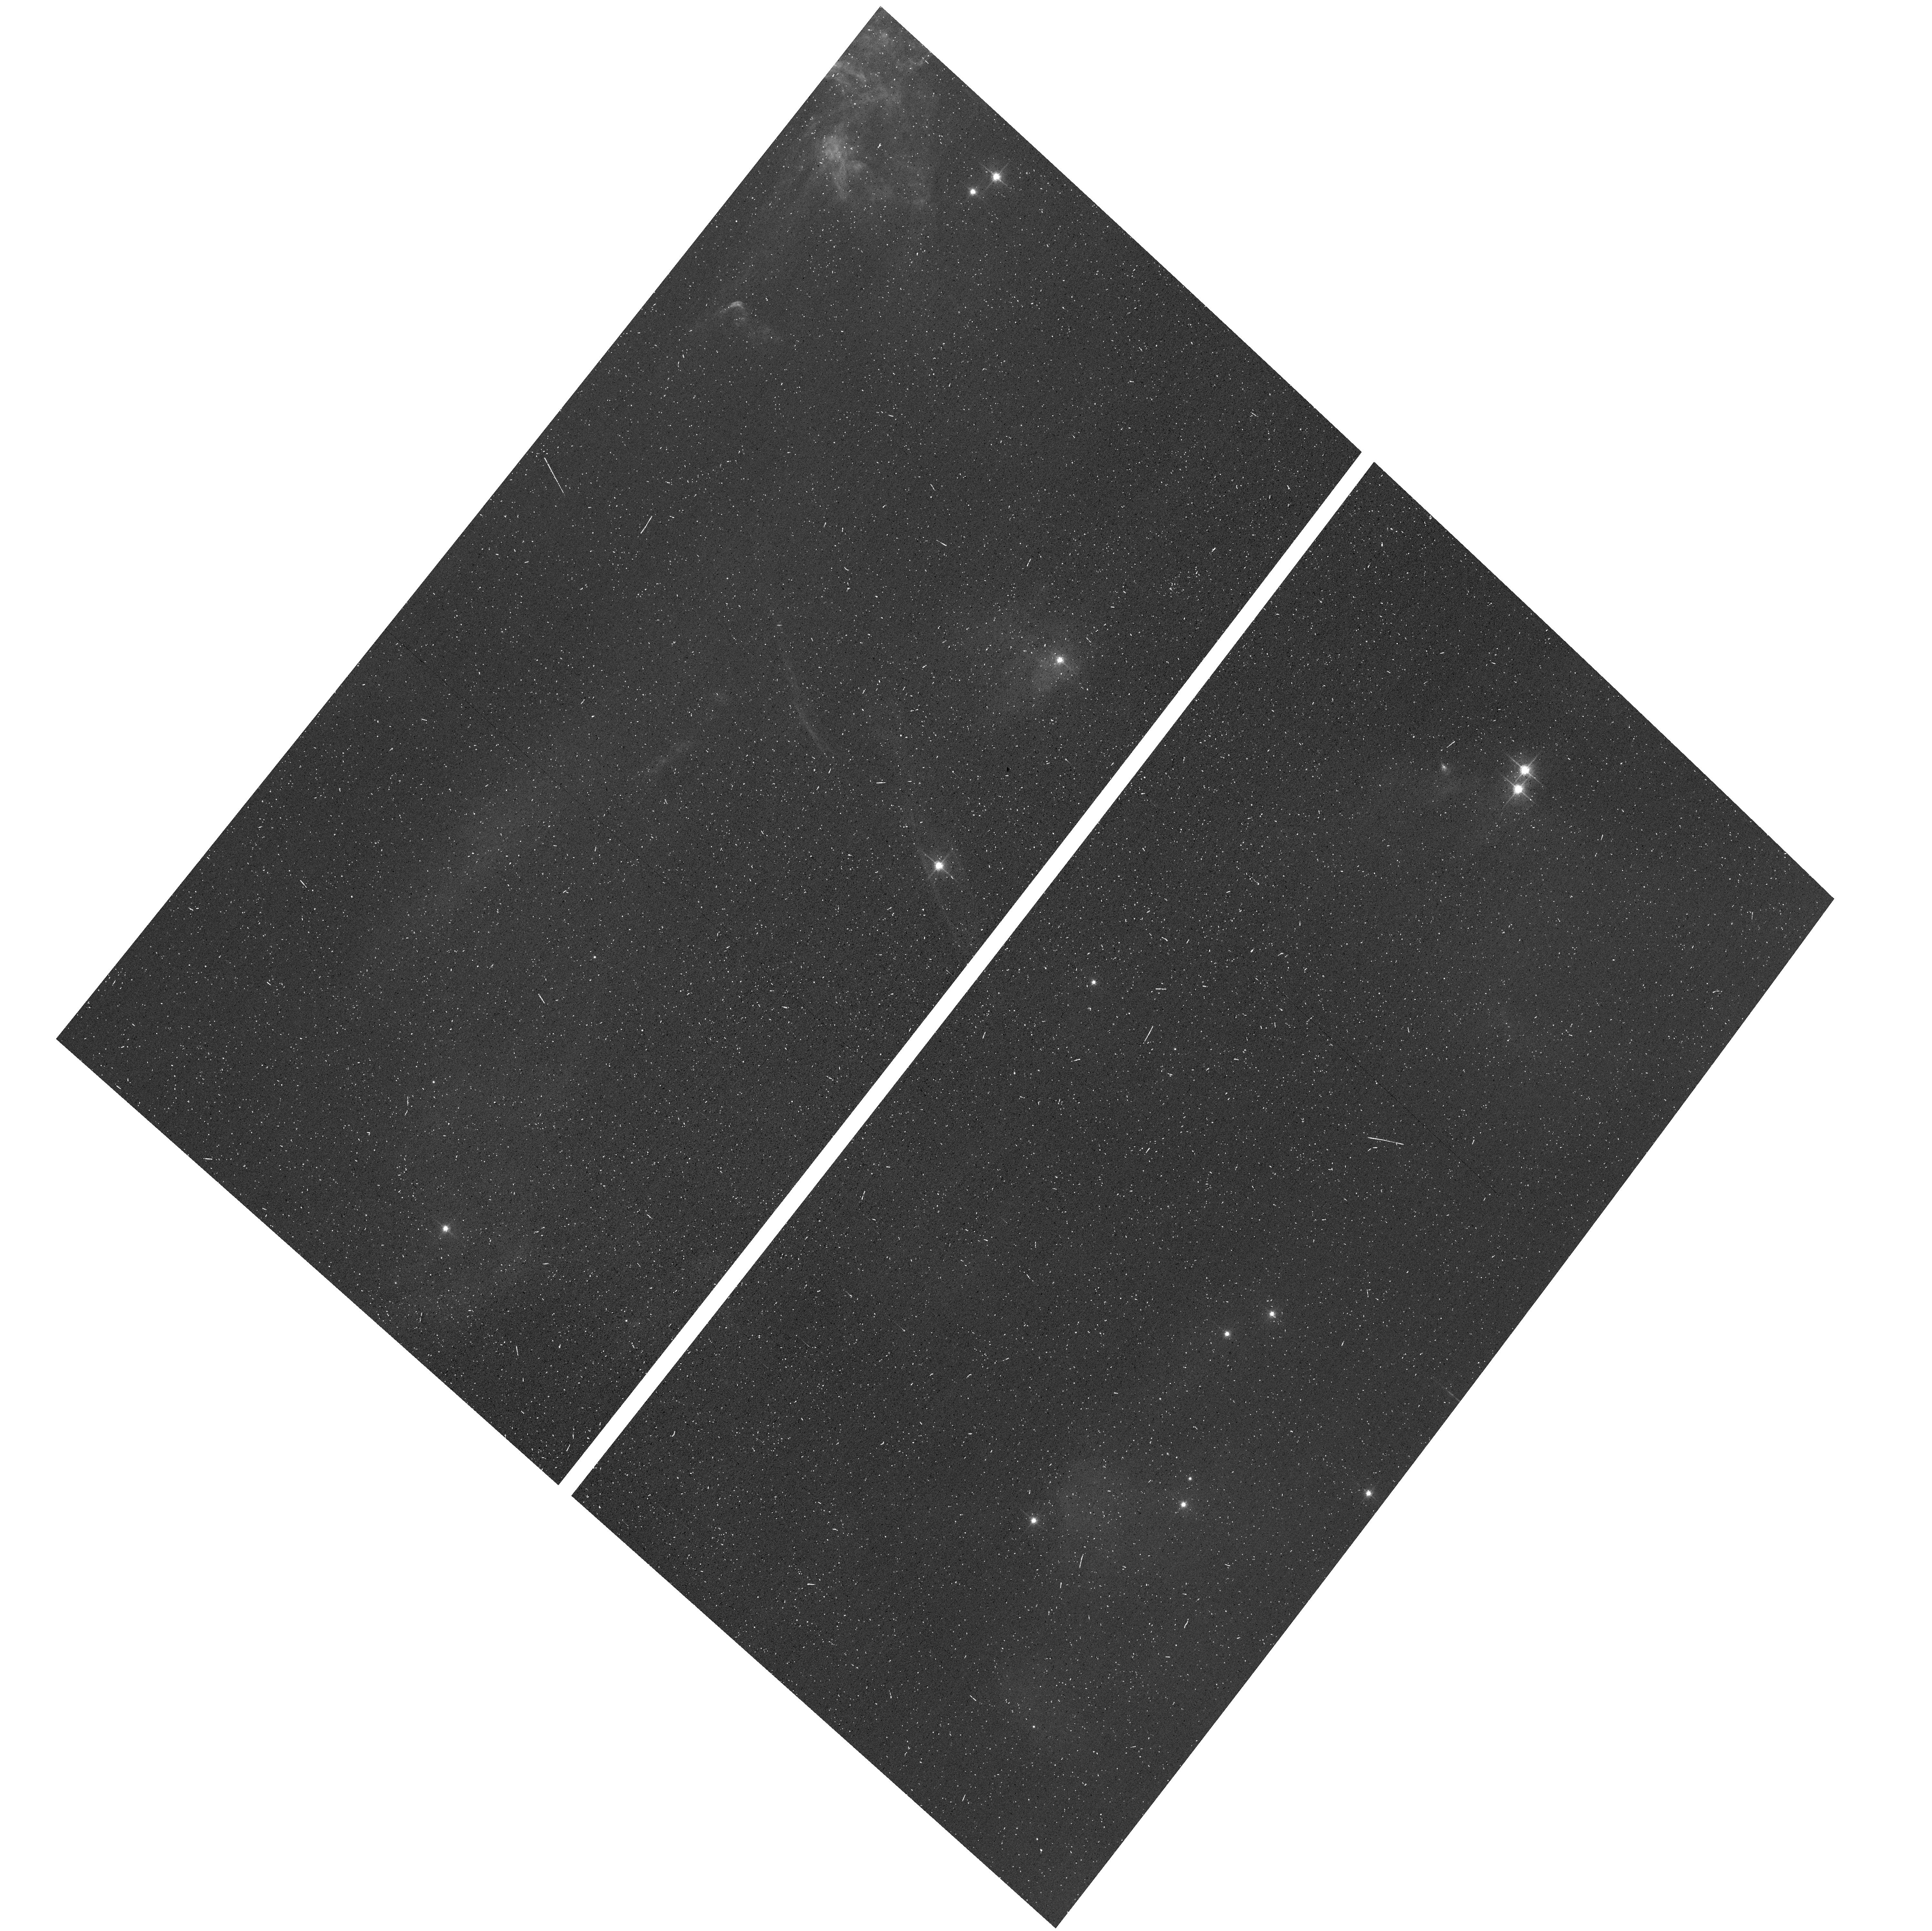
Target: NGC-1333
Instrument: ACS/WFC
Filter: F606W
Exposure: 8 min
Observation ID: hst_17141_03_acs_wfc_f606w_jf0q03

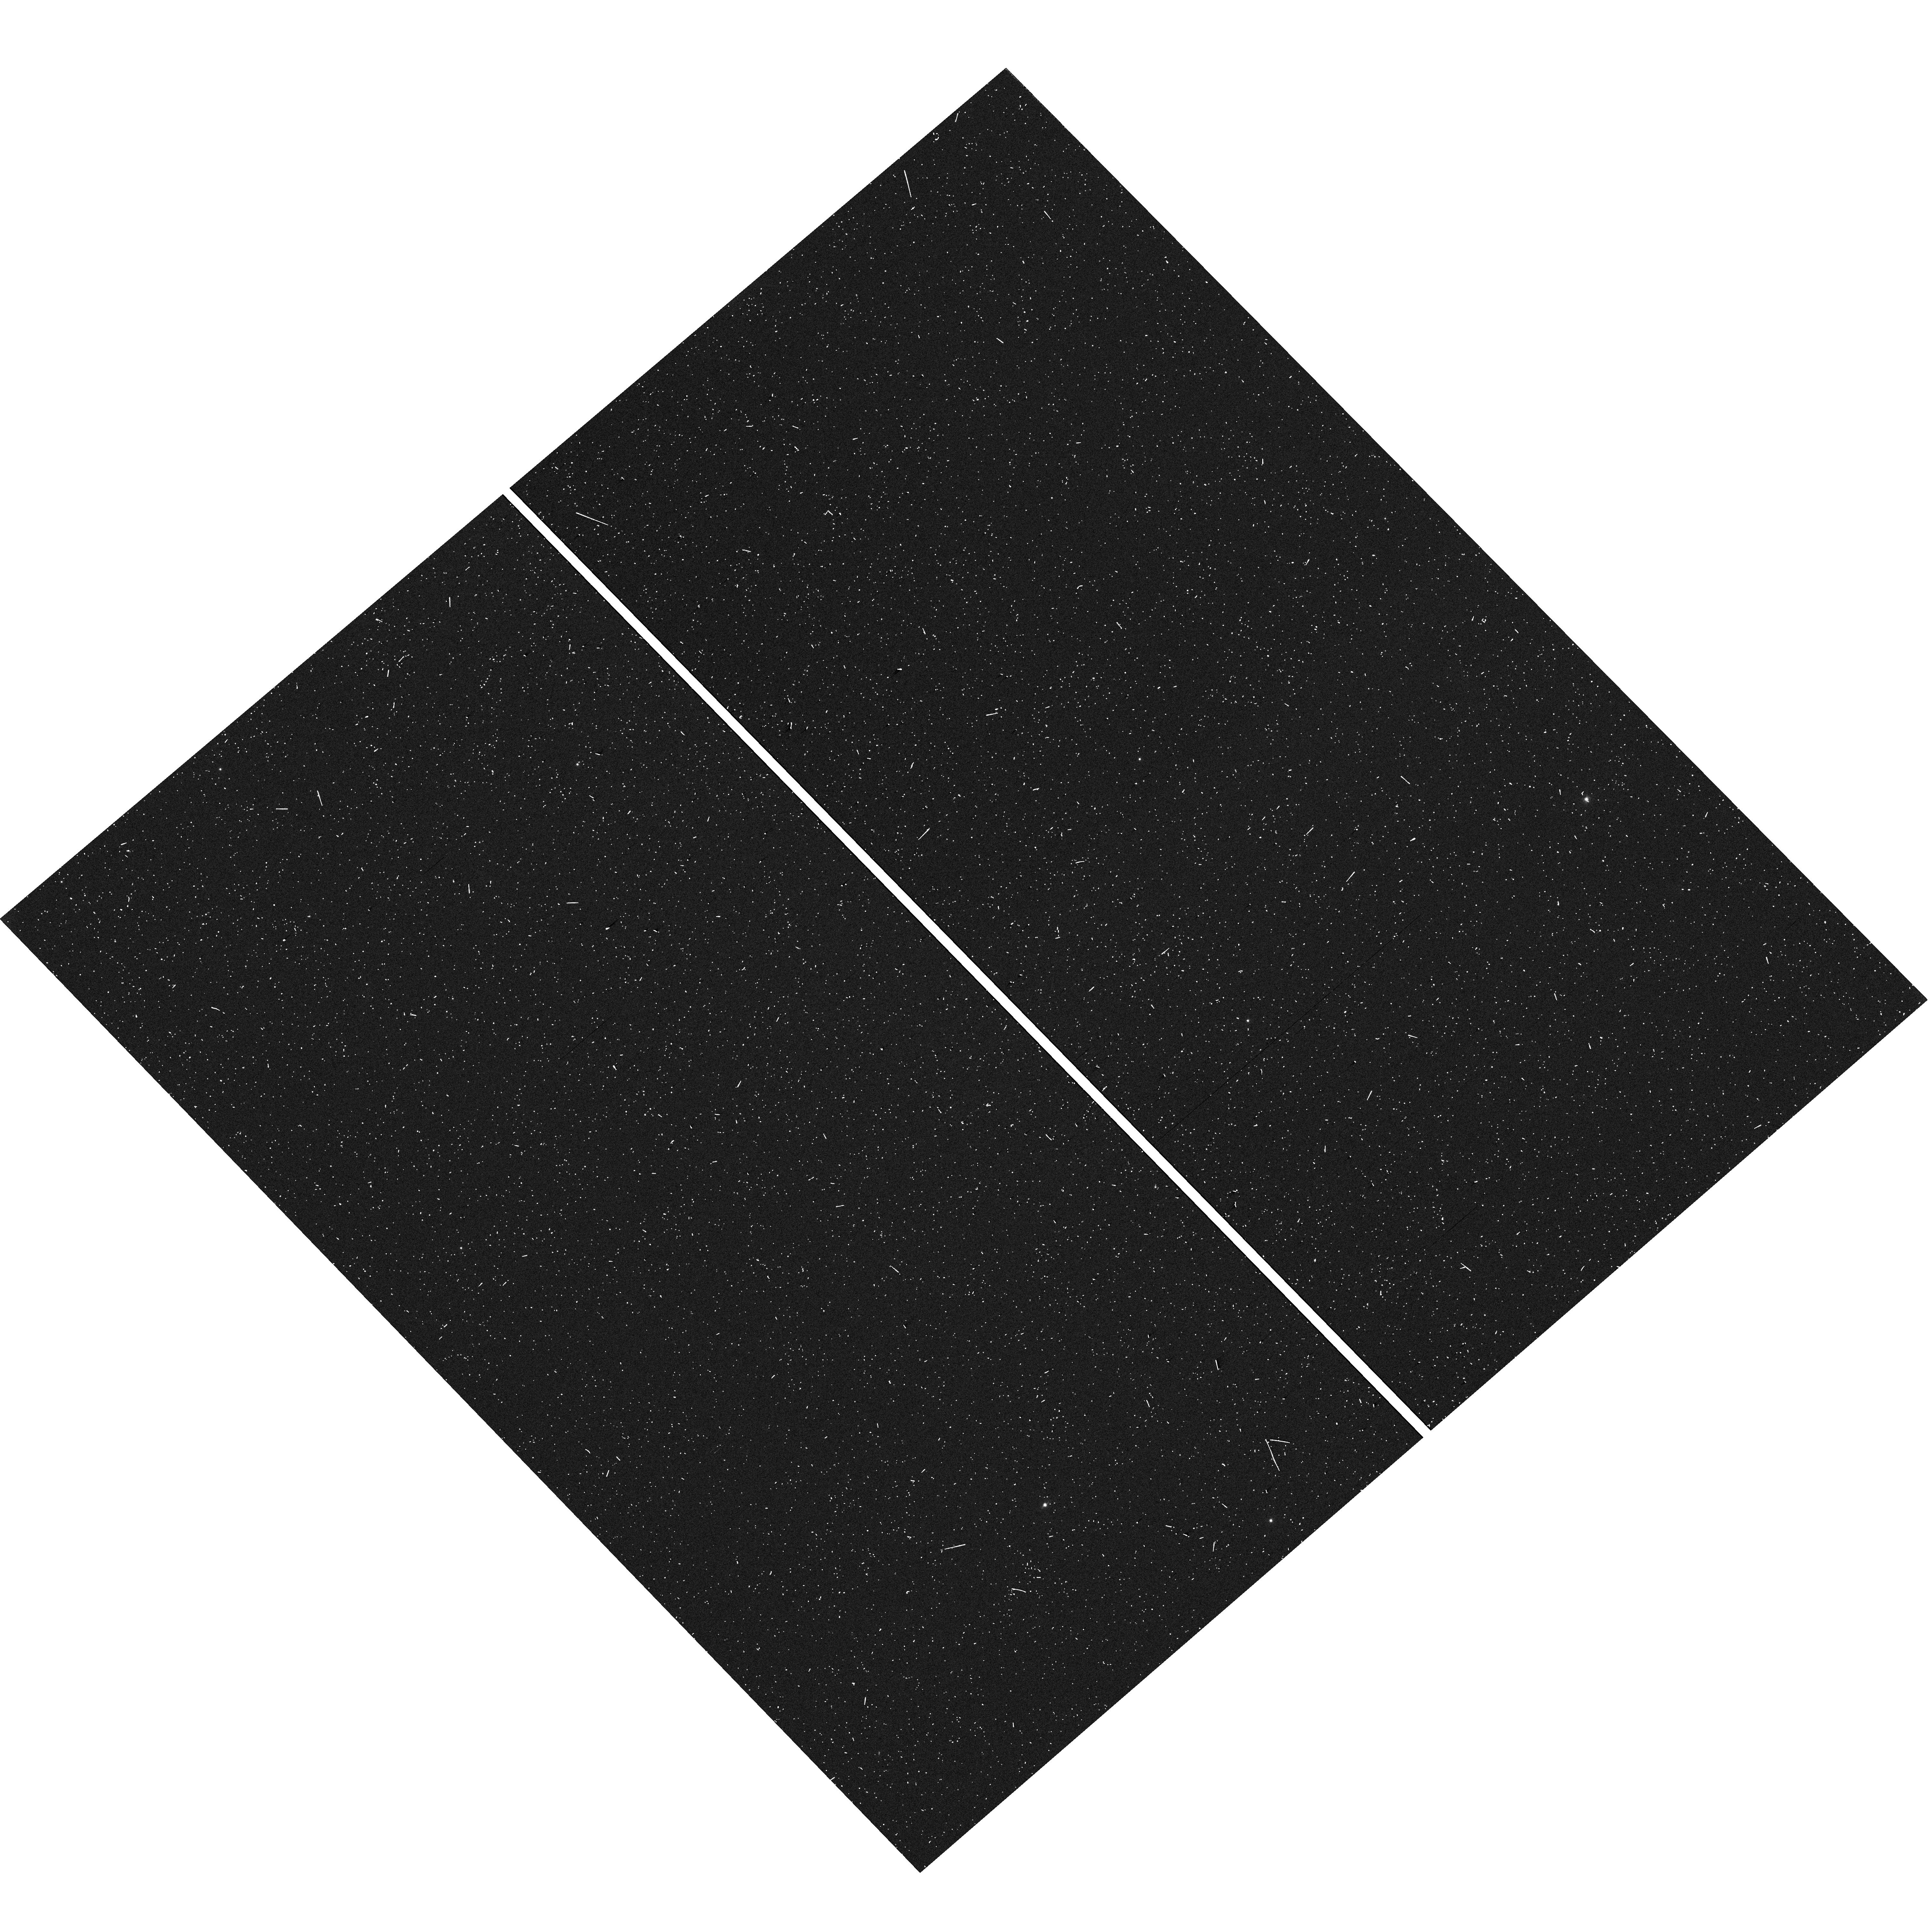
Target: field at RA 52.416°, Dec 31.316°
Instrument: WFC3/UVIS
Filter: F606W
Exposure: 6 min
Observation ID: hst_17141_07_wfc3_uvis_f606w_if0q07

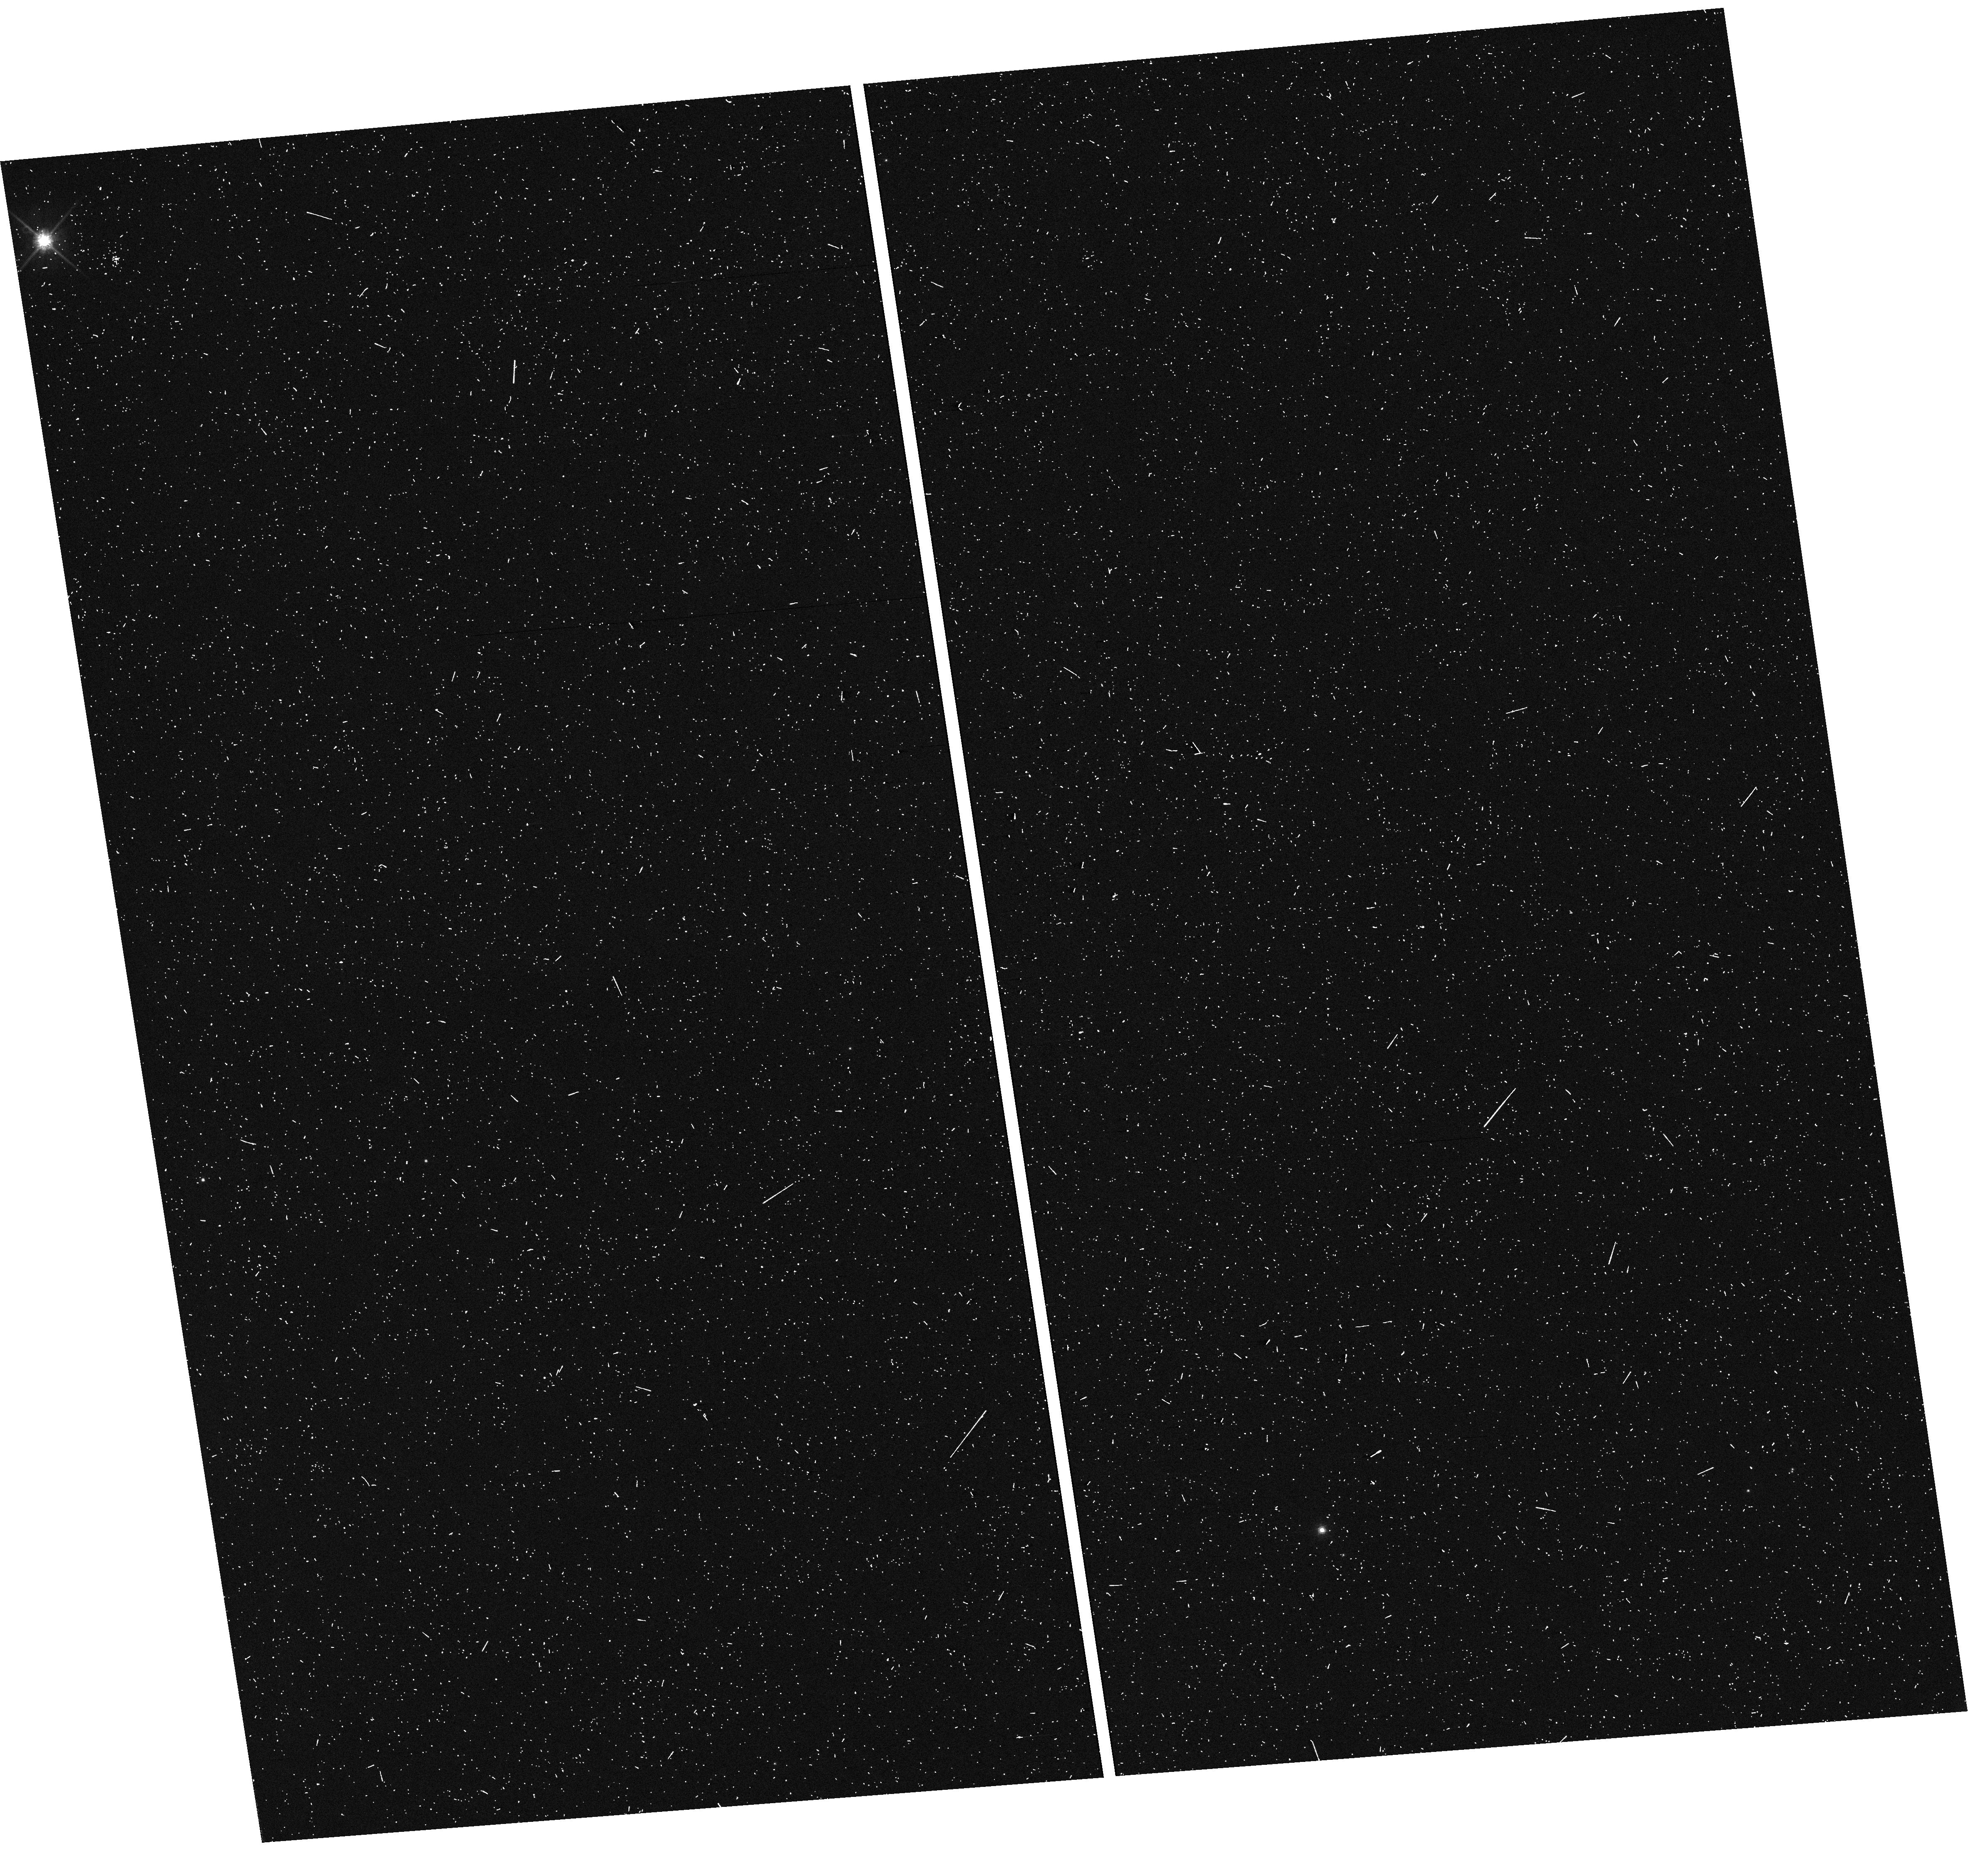
Target: field at RA 52.126°, Dec 31.306°
Instrument: WFC3/UVIS
Filter: F814W
Exposure: 8 min
Observation ID: hst_17141_03_wfc3_uvis_f814w_if0q03

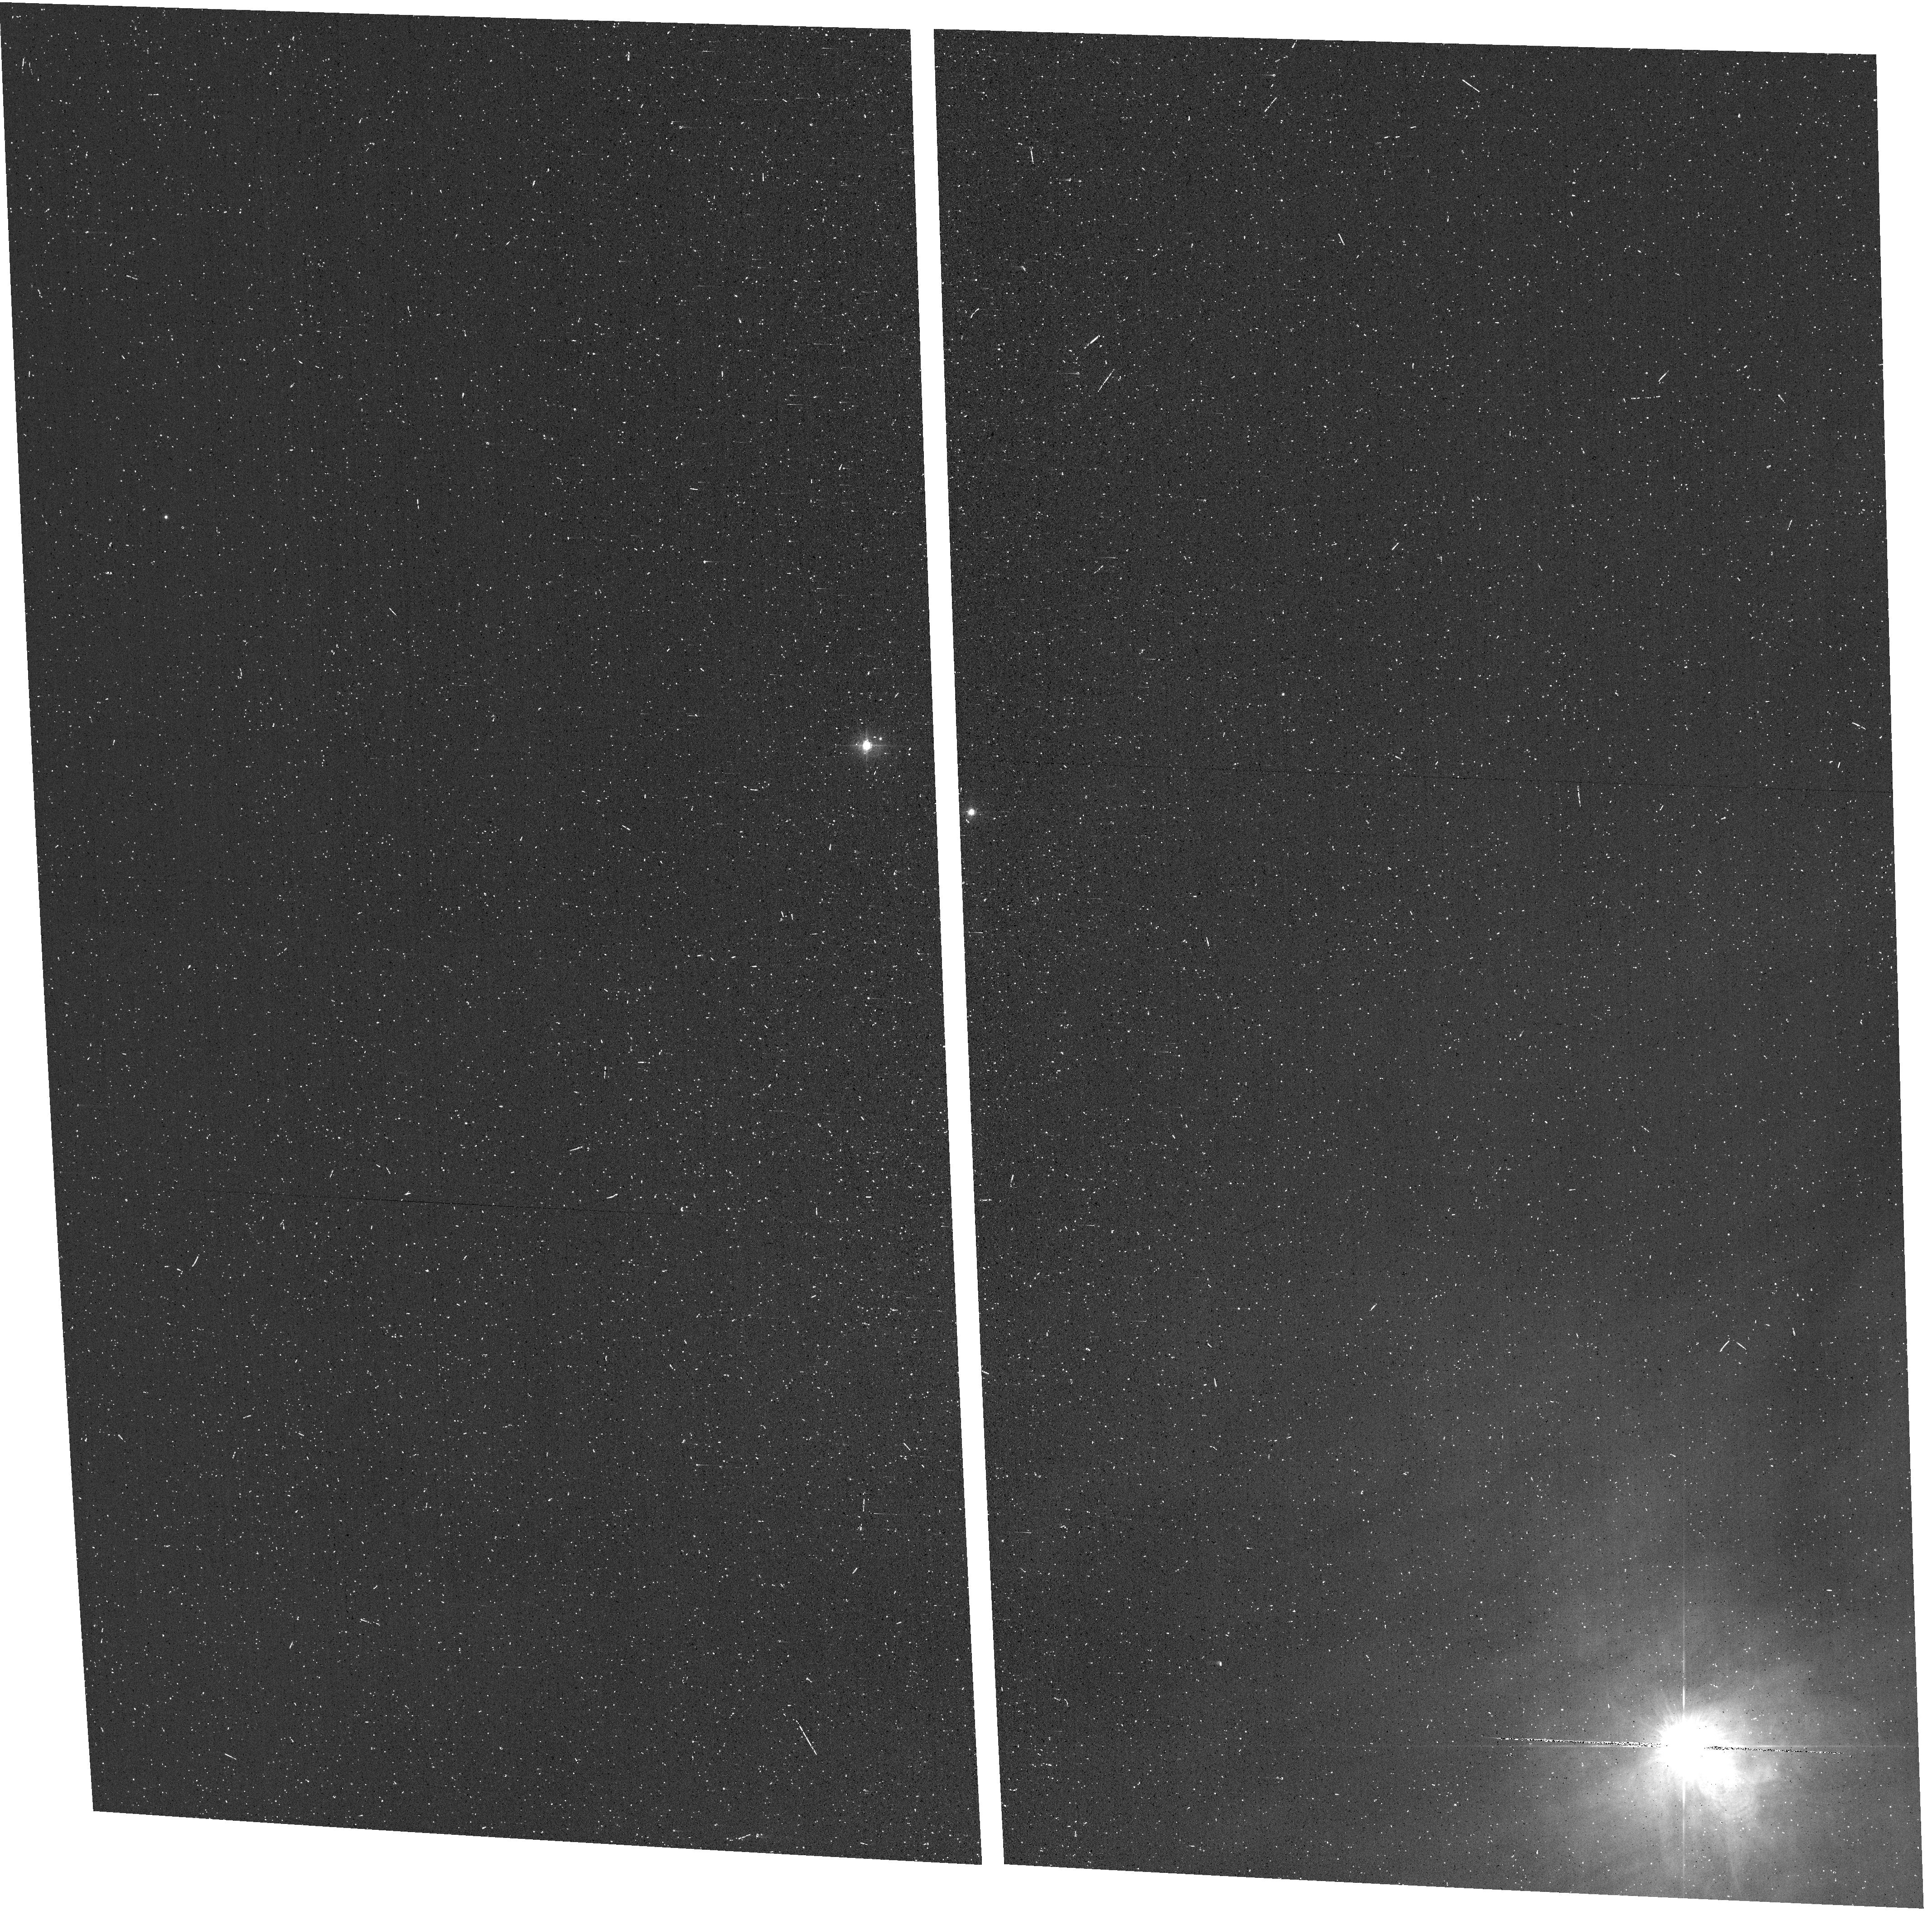
Target: NGC-1333
Instrument: ACS/WFC
Filter: F435W
Exposure: 6 min
Observation ID: hst_17141_06_acs_wfc_f435w_jf0q06

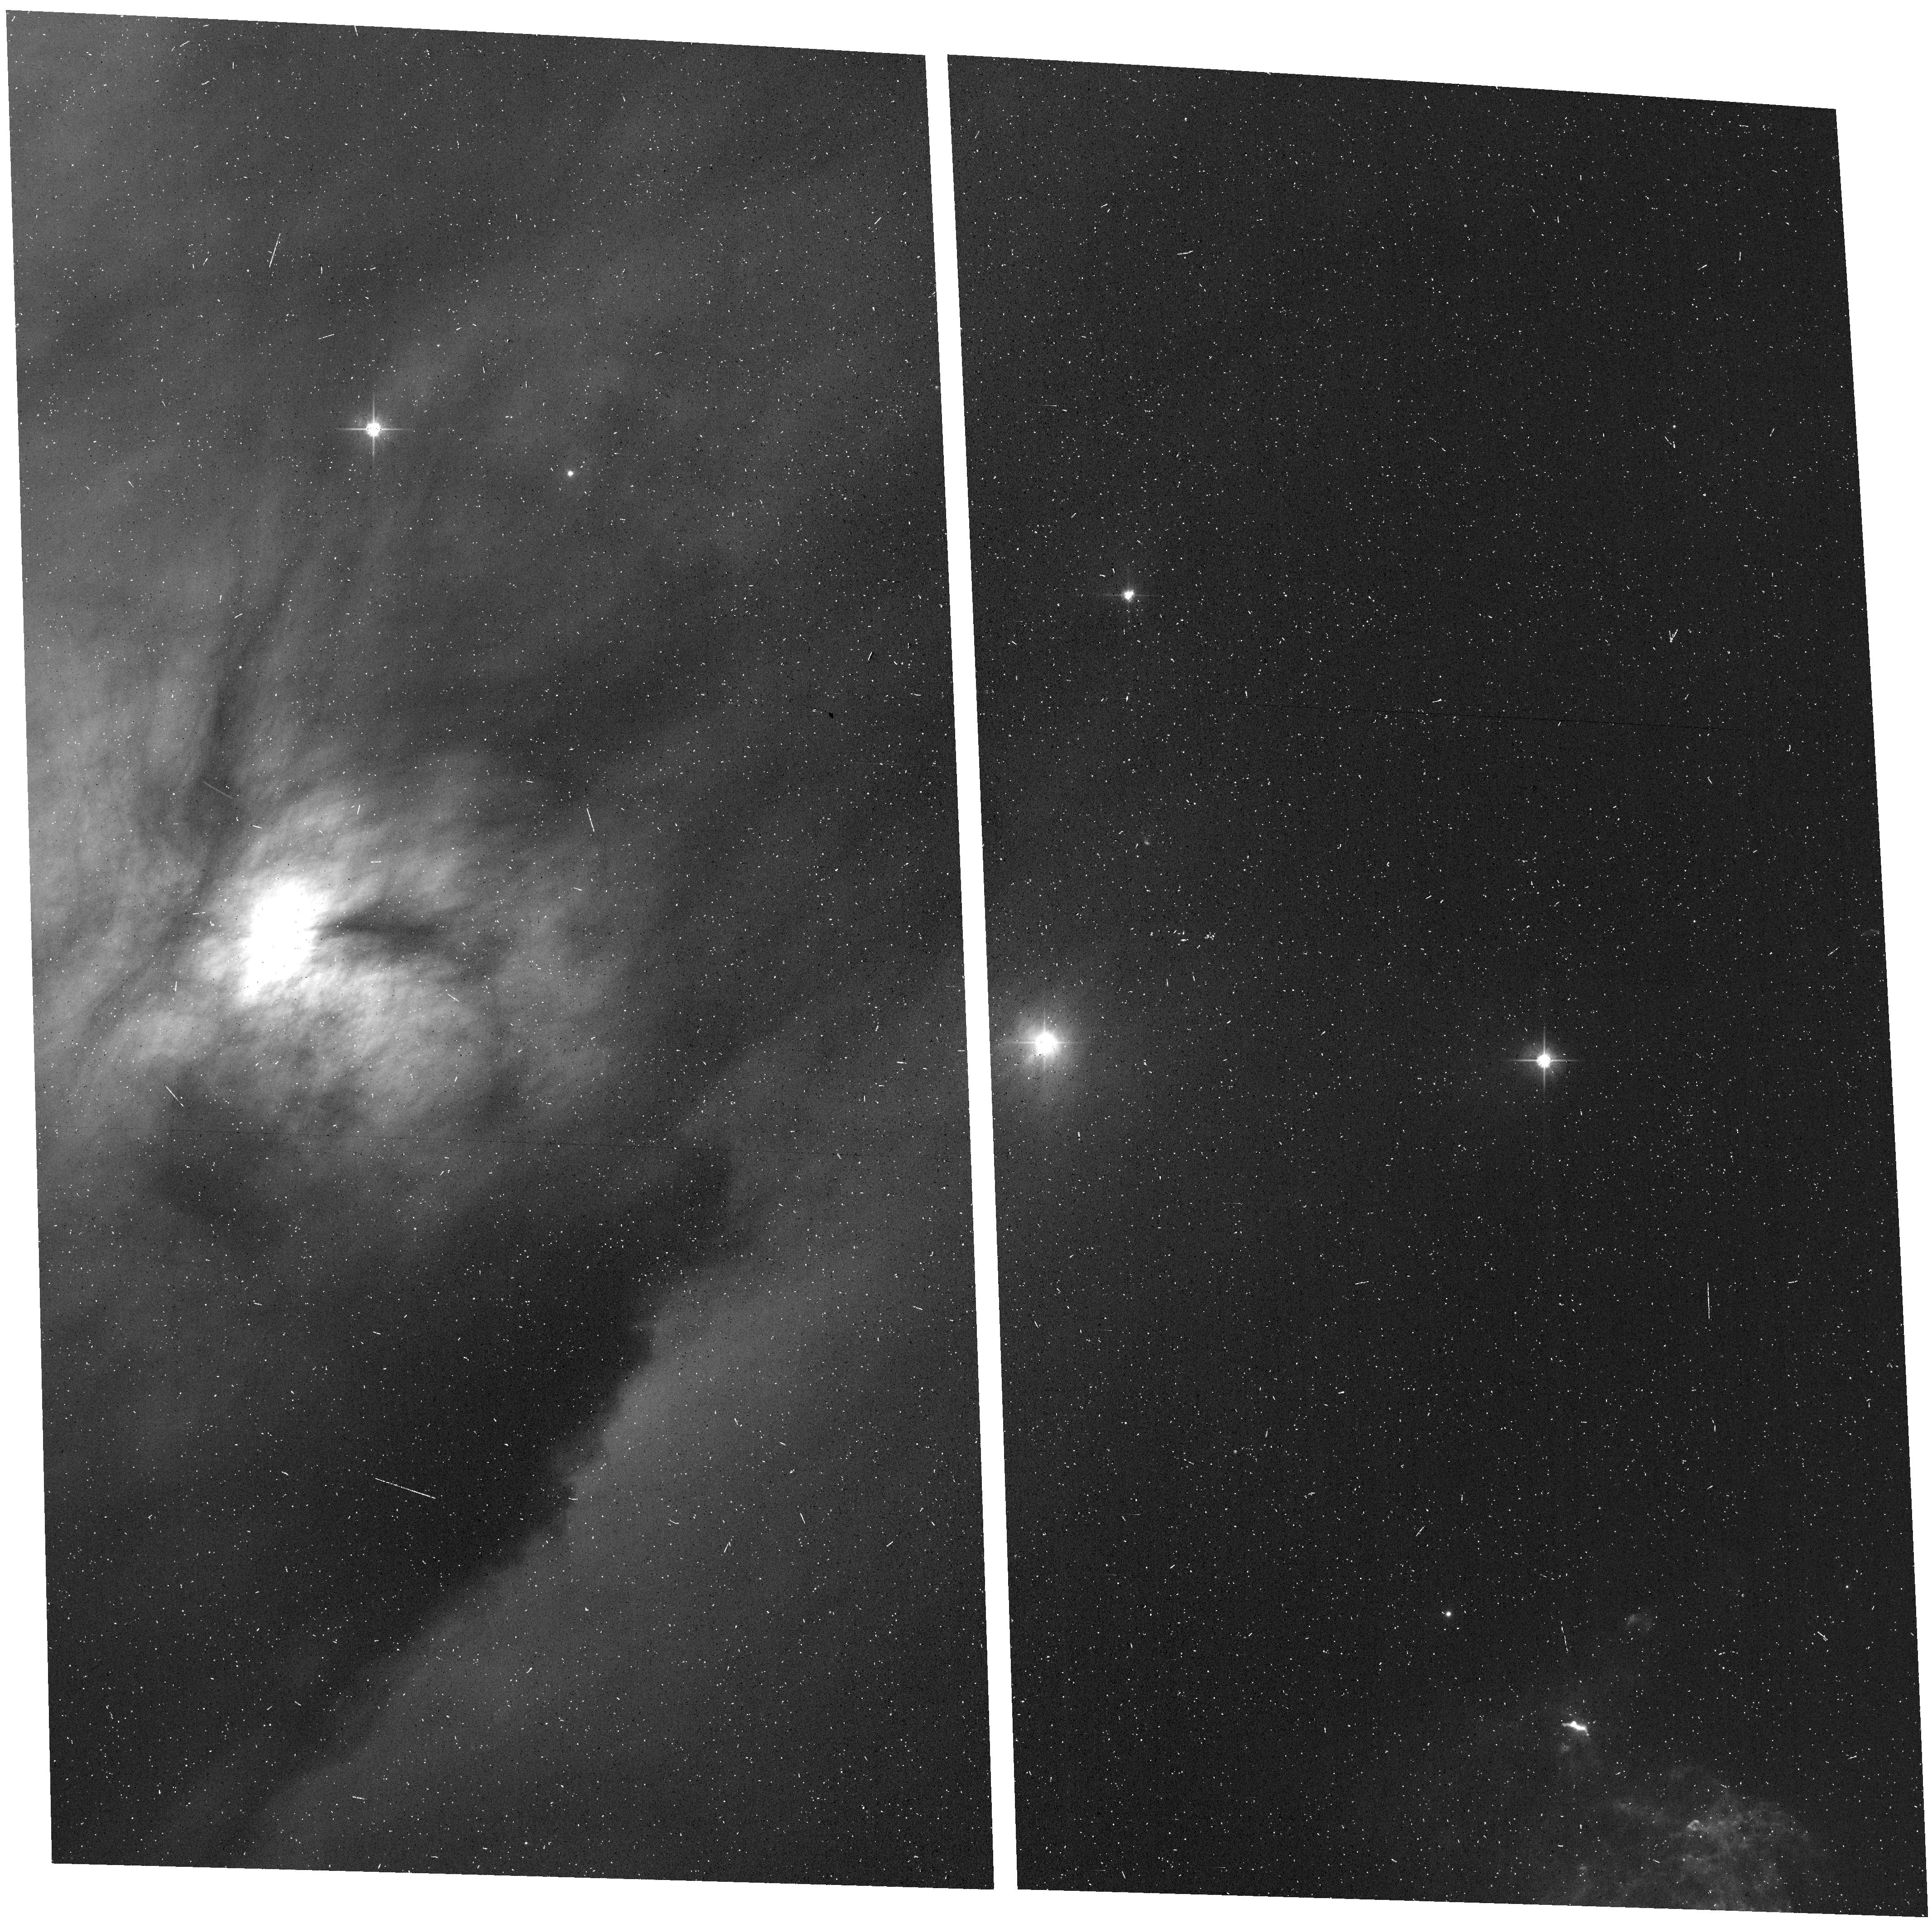
Target: NGC-1333
Instrument: ACS/WFC
Filter: F606W
Exposure: 8 min
Observation ID: hst_17141_09_acs_wfc_f606w_jf0q09

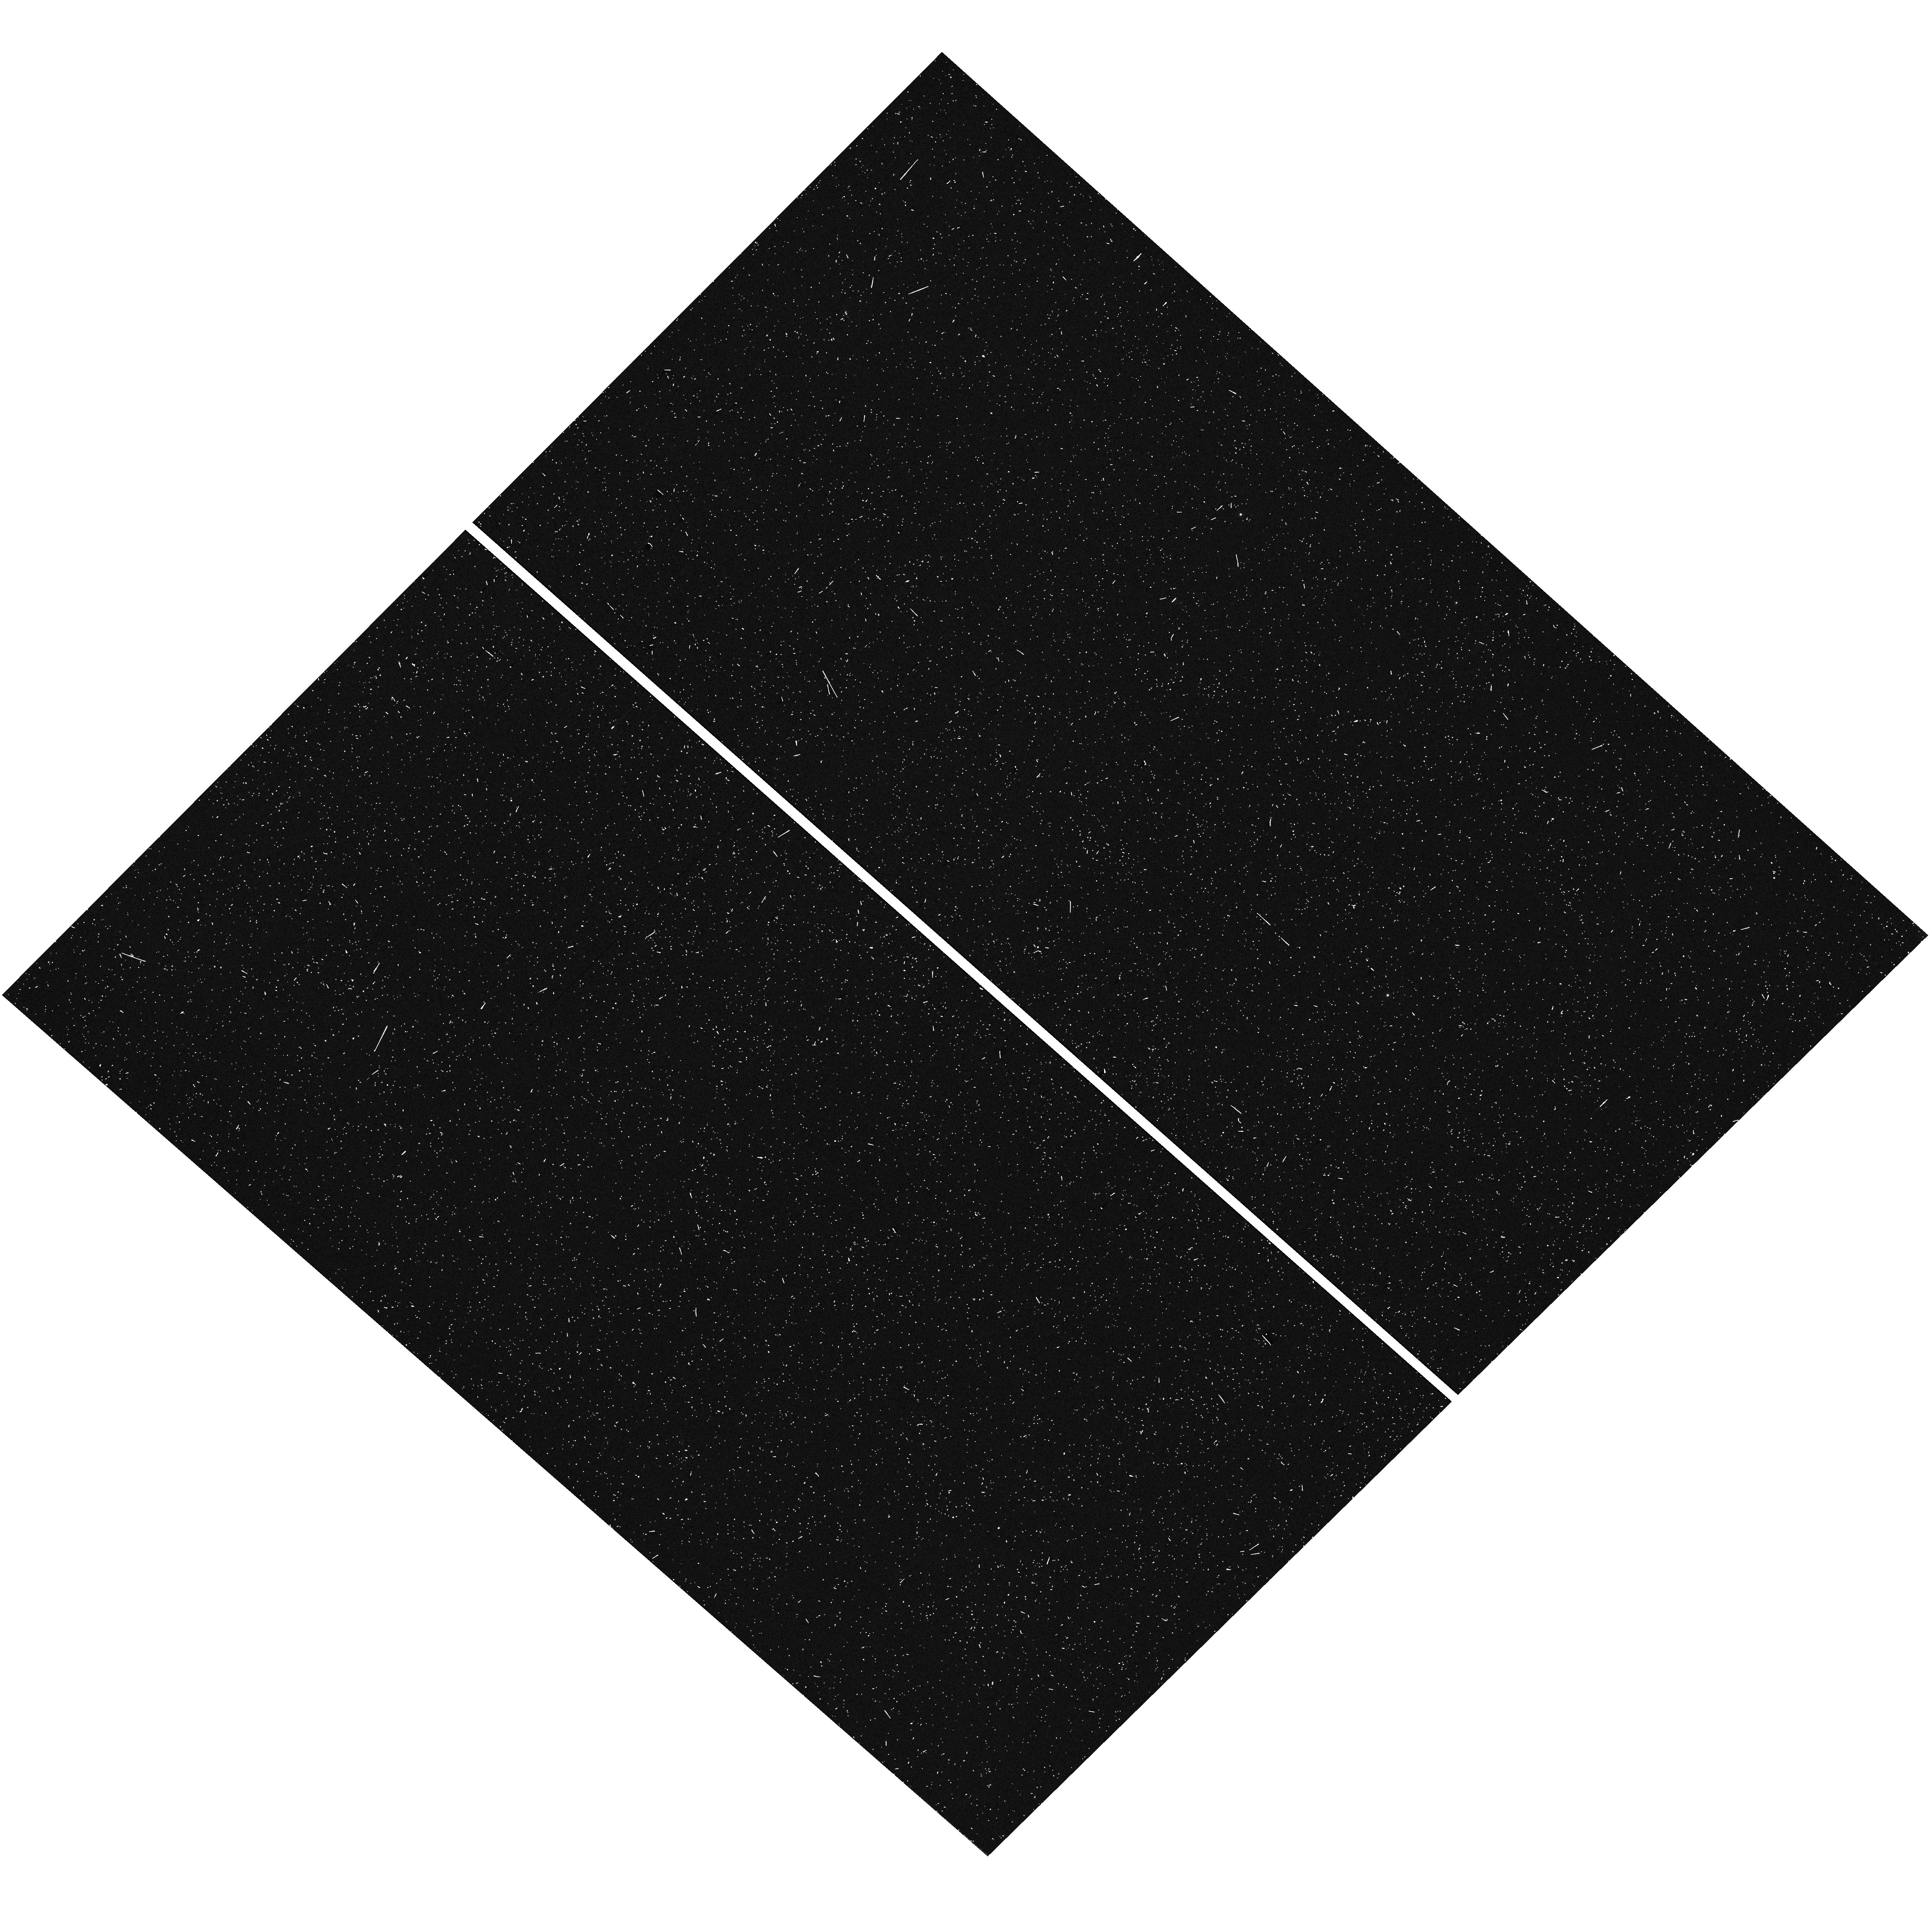
Target: field at RA 52.127°, Dec 31.341°
Instrument: WFC3/UVIS
Filter: F814W
Exposure: 6 min
Observation ID: hst_17141_04_wfc3_uvis_f814w_if0q04

Probing Multiple Formation Below 1Msun: Towards the Opacity-Limit for Fragmentation from 7.5-150 au in NGC 1333ars (PI: De Furio, Matthew)

Multiplicity studies of the Galactic field have revealed important trends in companion frequency, mass ratio, and separation as a function of primary mass, from O-stars to T-dwarfs. Importantly, similar studies in young, star-forming regions have identified an excess of companions to low-mass stars relative to the field in low-density regions, but find a comparable frequency of companions to low-mass stars relative to the field in high-density regions. We propose a small, seven-orbit program with ACS/WFC in parallel with WFC3/UVIS to obtain multi-filter photometry of NGC 1333 (a nearby intermediate density cluster) to perform a multiplicity suvery, characterizing the companion population for primary masses 0.01-1.0 Msun and search for trends based on primary mass and stellar density. Using the empirical PSFs previously derived across the detector for each filter/instrument combination, we will search for close companions with a PSF-fitting technique, proven to detect companions down to 0.5 pixels (0.025") on ACS/WFC, corresponding to 7.5 AU at 300 pc. With the 150 confirmed cluster members within our field of view, we expect to detect 33 companions (if the companion population of NGC 1333 resembles the field) which allows us to place constraints on its mass ratio distribution as a function of primary mass and separation, exploring star formation processes and cluster dynamics in creating and shaping these multiple systems.